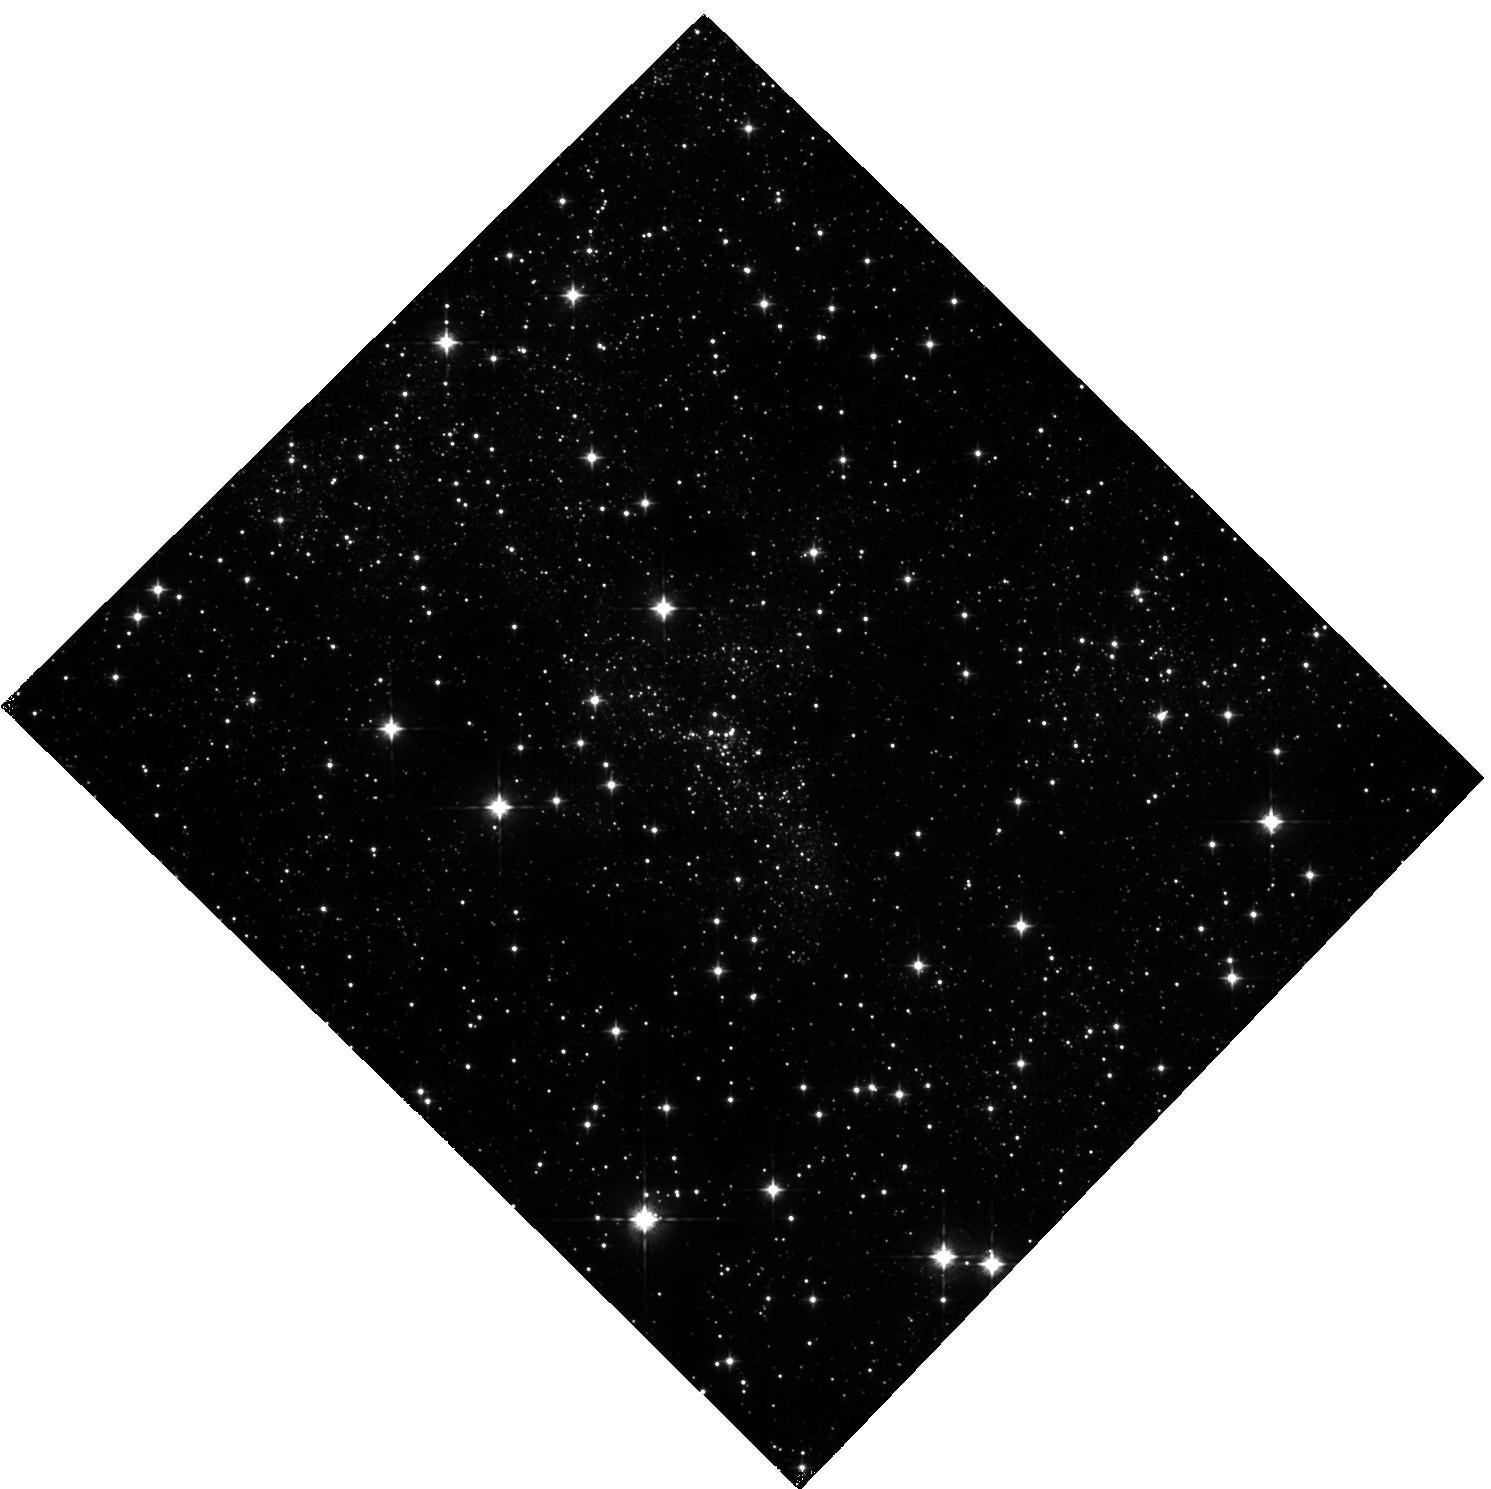
Target: SGRA-NC. Instrument: WFC3/IR. Filter: F105W. Exposure: 2.1 h. Observation ID: hst_14147_01_wfc3_ir_f105w_icvm01

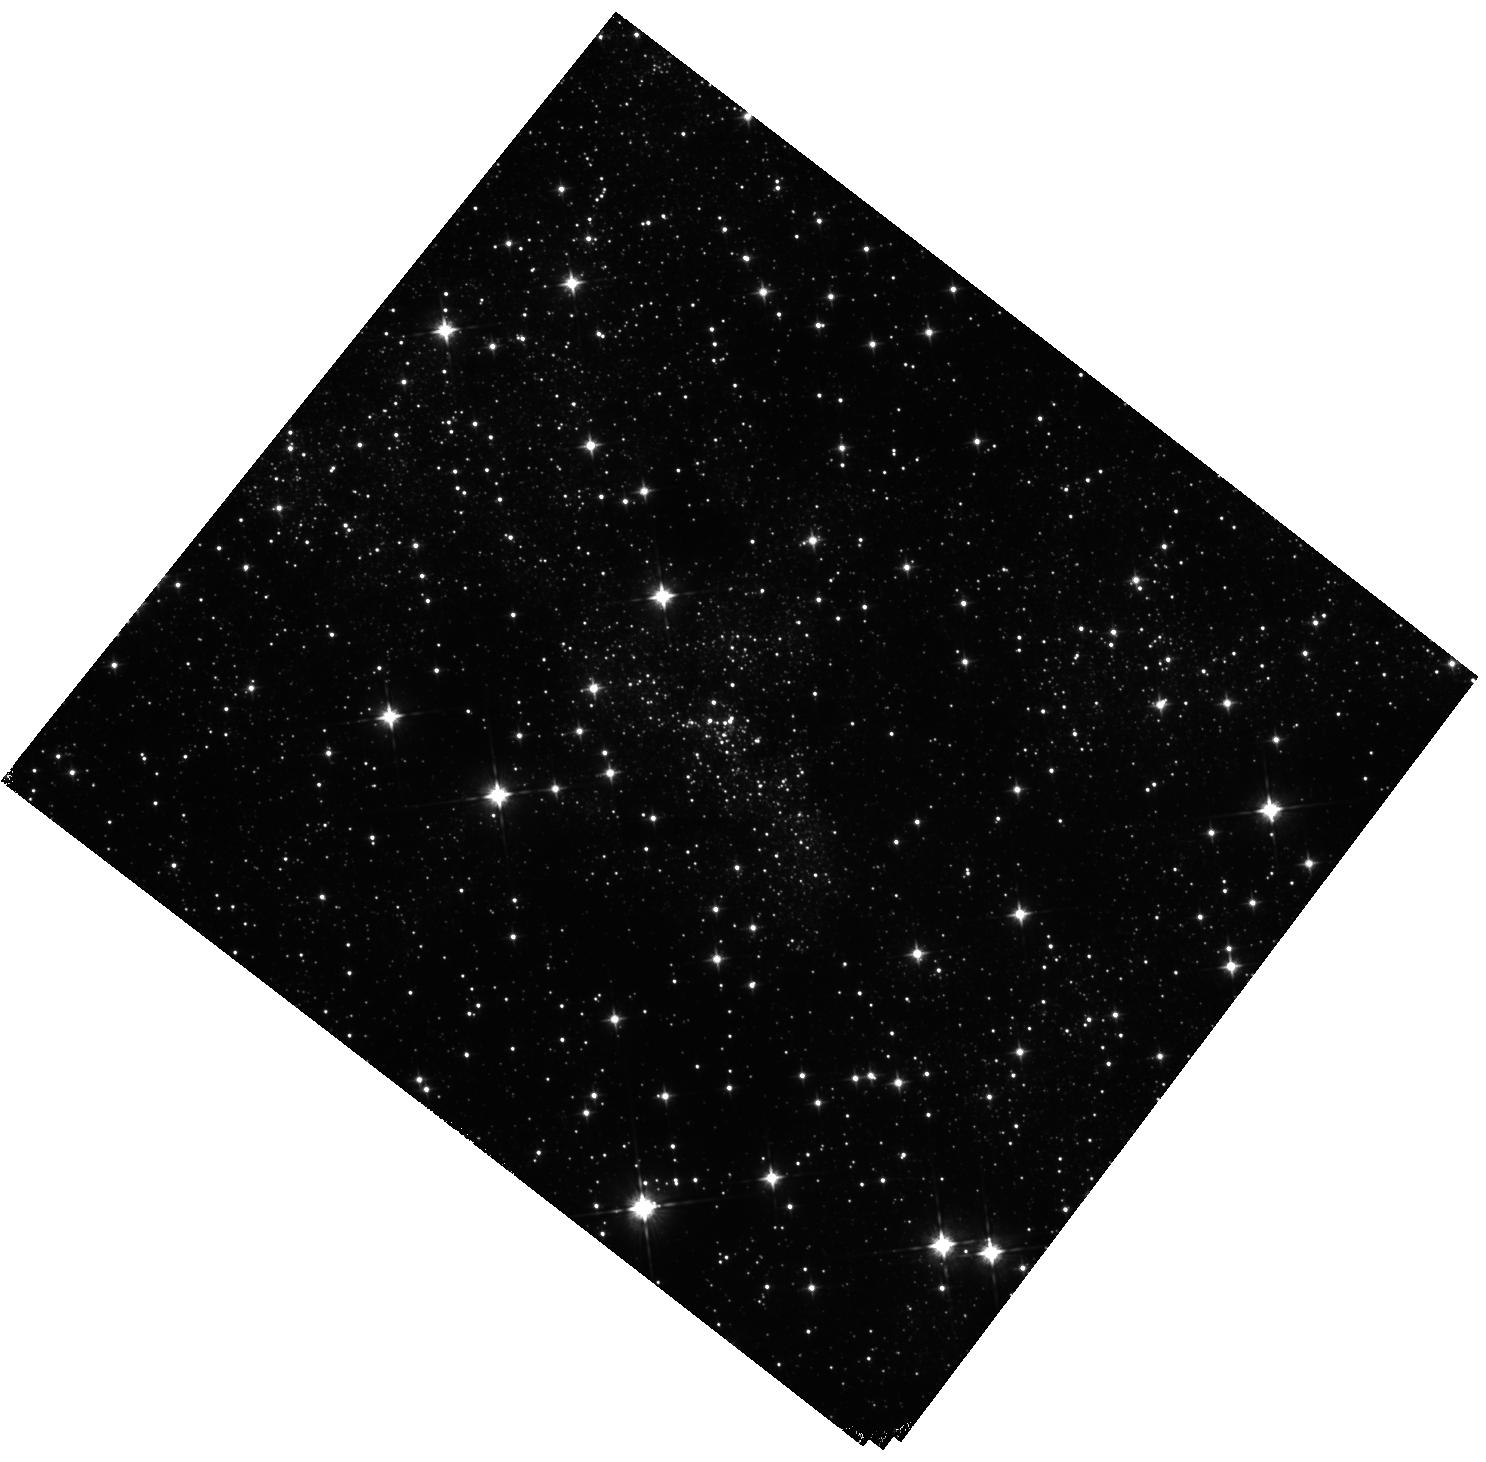
Target: SGRA-NC. Instrument: WFC3/IR. Filter: F105W. Exposure: 1.4 h. Observation ID: hst_14147_02_wfc3_ir_f105w_icvm02

Opening a New Window towards the Nuclear Star Cluster in the Milky Way (PI: Dong, Hui)

The nuclear star cluster in the Galactic Centre is the only place where we can study star formation near a massive black hole in great detail. However, due to the strong foreground extinction, previous studies have been limited to the J-band and longer wavelengths. The short wavelength coverage, from J to K, hampers attempts to accurately determine the extinction curve, to map the extinction distribution, to distinguish between massive and low-mass stars and finally, to disentangle different stellar populations through the colour magnitude diagram. Deep F105W observations with HST WFC3/IR would result in great progress toward overcoming these problems. This program can help us to make significant progress in addressing the following important astrophysics questions: 1) what are the properties of the extinction law toward the Galactic Centre environment? 2) what was the assembly history of the nuclear star cluster in the Galactic Centre?